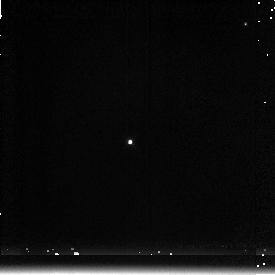
Target: P177D. Instrument: NICMOS/NIC3. Filter: F222M. Exposure: 1 min. Observation ID: n48905060

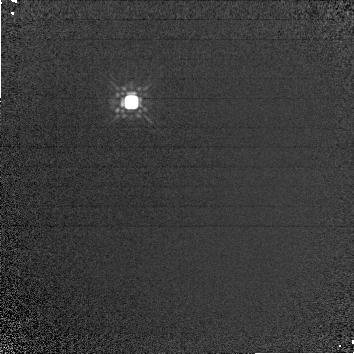
Target: P330E-CAL. Instrument: NICMOS/NIC1. Filter: F160W. Exposure: 4 min. Observation ID: n48901020

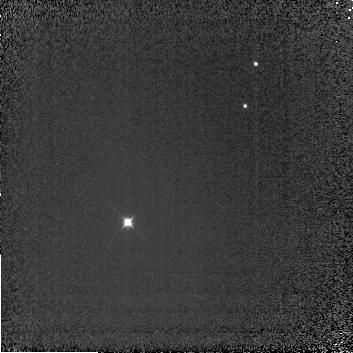
Target: P177D. Instrument: NICMOS/NIC3. Filter: F110W. Exposure: 3 min. Observation ID: n48904030

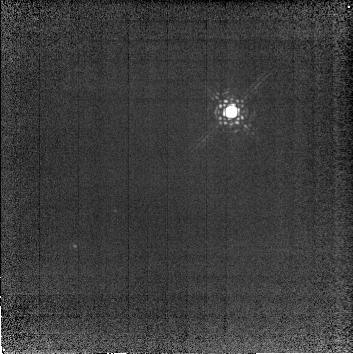
Target: P330E-CAL. Instrument: NICMOS/NIC2. Filter: F222M. Exposure: 12 min. Observation ID: n48903010

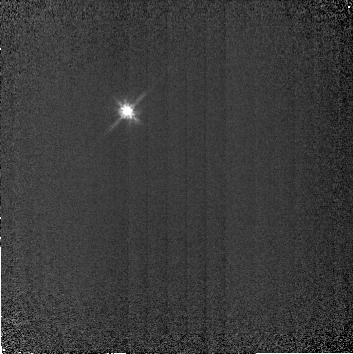
Target: P330E-CAL. Instrument: NICMOS/NIC2. Filter: F110W. Exposure: 3 min. Observation ID: n48902020

NICMOS Pupil Transfer Function (PI: Colina, Luis)

The purpose of this test is to obtain, as a function of camera and wavelength, a two -dimensional surface fit to large-scale flat-fielding residuals expected in standard GO/GTO pointed observations. The large scale illumination pattern obtained from Earth flats is expected to be different from the sky pointed observations, in particular at the edges of the cameras where vignetting have already been detected. The output of this program will be a two-dimensional surface fit that will give the large scale corrections needed to flat-field the images to an accuracy of ~2%. Also, changes in the PSF will be measured as a function of position within the cameras.